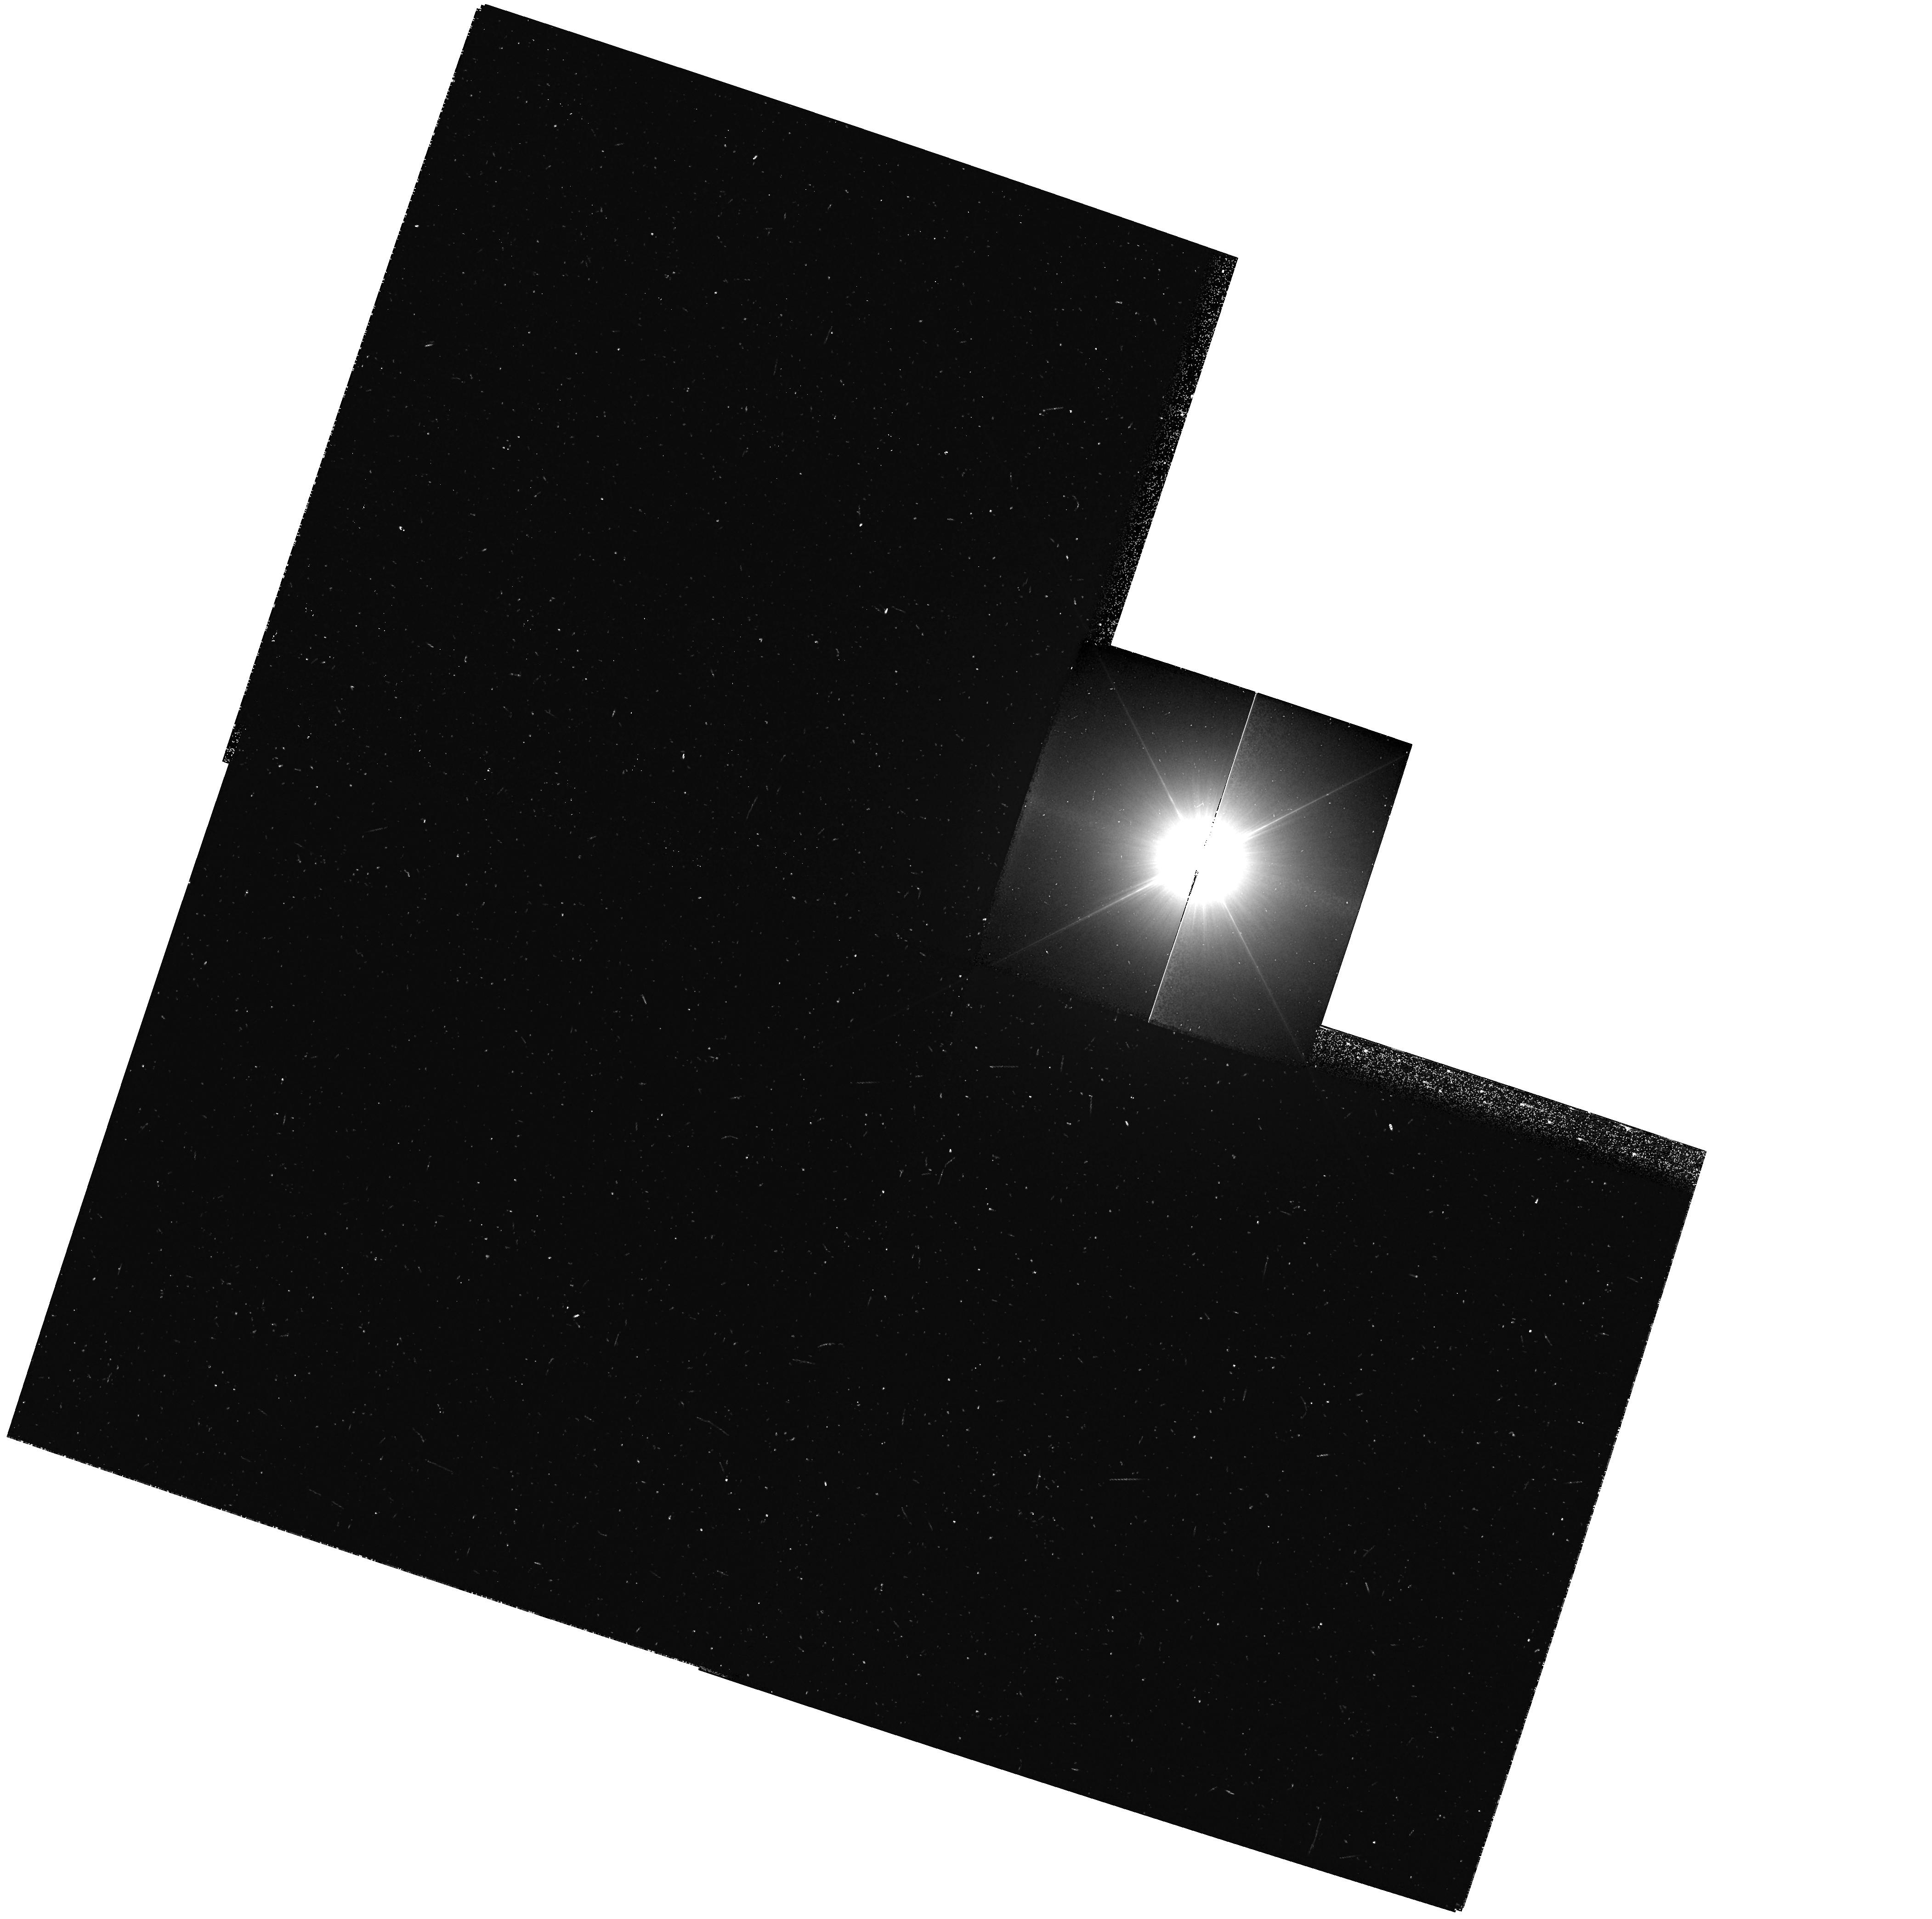
Target: PROCYON
Instrument: WFPC2/PC
Filter: F218W
Exposure: 16 min
Observation ID: hst_9887_01_wfpc2_pc_f218w_u8rm01

HST Observations of Astrophysically Important Visual Binaries (PI: Bond, Howard E.)

This is a continuation of a project begun in Cycle 7 and continued up through Cycle 11. The program consists of annual or biannual WFPC2 or FGS observations of three visual binary stars that will ultimately yield fundamental astrophysical results, once their orbits and masses are determined. Our targets are the following: (1) Procyon (P = 41 yr), for which our first WFPC2 images yielded an extremely accurate angular separation of the bright F star and its much fainter white-dwarf companion. Combined with ground-based astrometry of the bright star, our observation significantly revised downward the derived masses, and brought Procyon A into excellent agreement with theoretical evolutionary tracks for the first time. With the continued monitoring proposed here, we will obtain masses to an accuracy of better than 1%, providing a testbed for theories of both Sun-like stars and white dwarfs. (2) G 107-70, a close double white dwarf (P = 19 yr) that promises to add two accurate masses to the tiny handful of white-dwarf masses that are directly known from dynamical measurements. (3) Mu Cas (P = 21 yr), a famous metal-deficient G dwarf for which accurate masses will lead to the stars' helium contents, with cosmological implications.